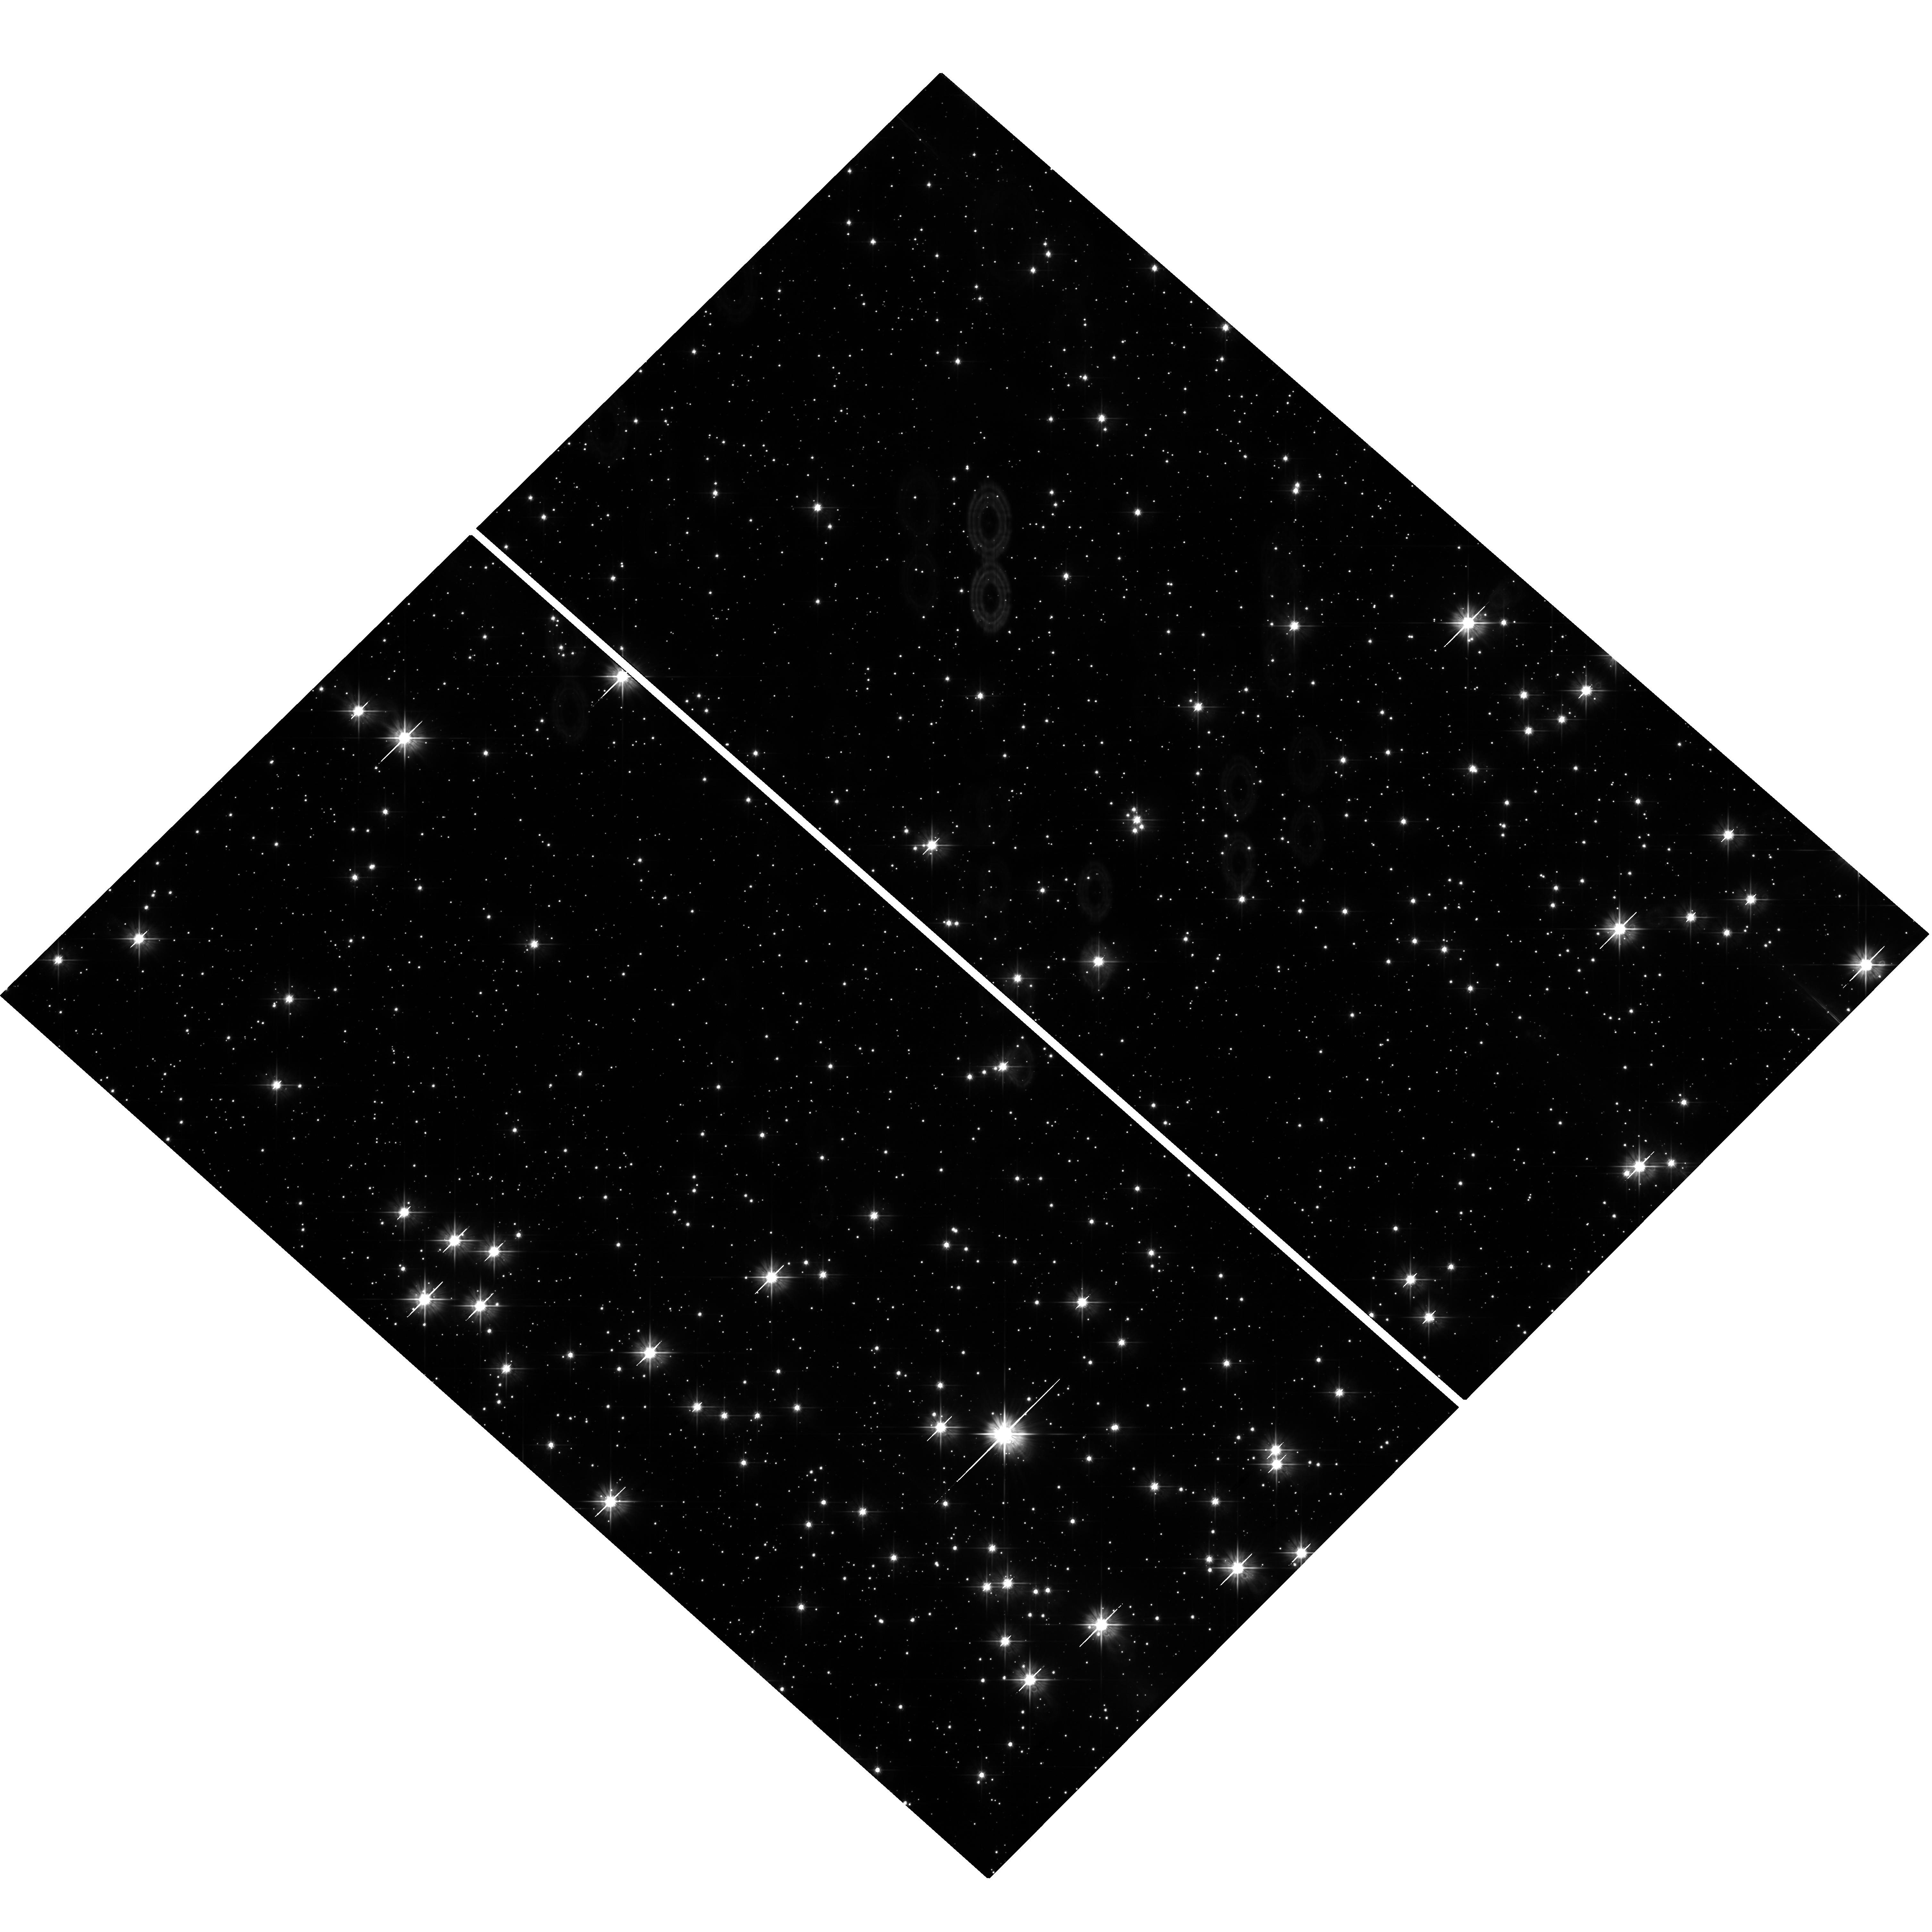
Target: NGC6705-POINTING3
Instrument: WFC3/UVIS
Filter: F555W
Exposure: 39 min
Observation ID: hst_13042_03_wfc3_uvis_f555w_ibyw03

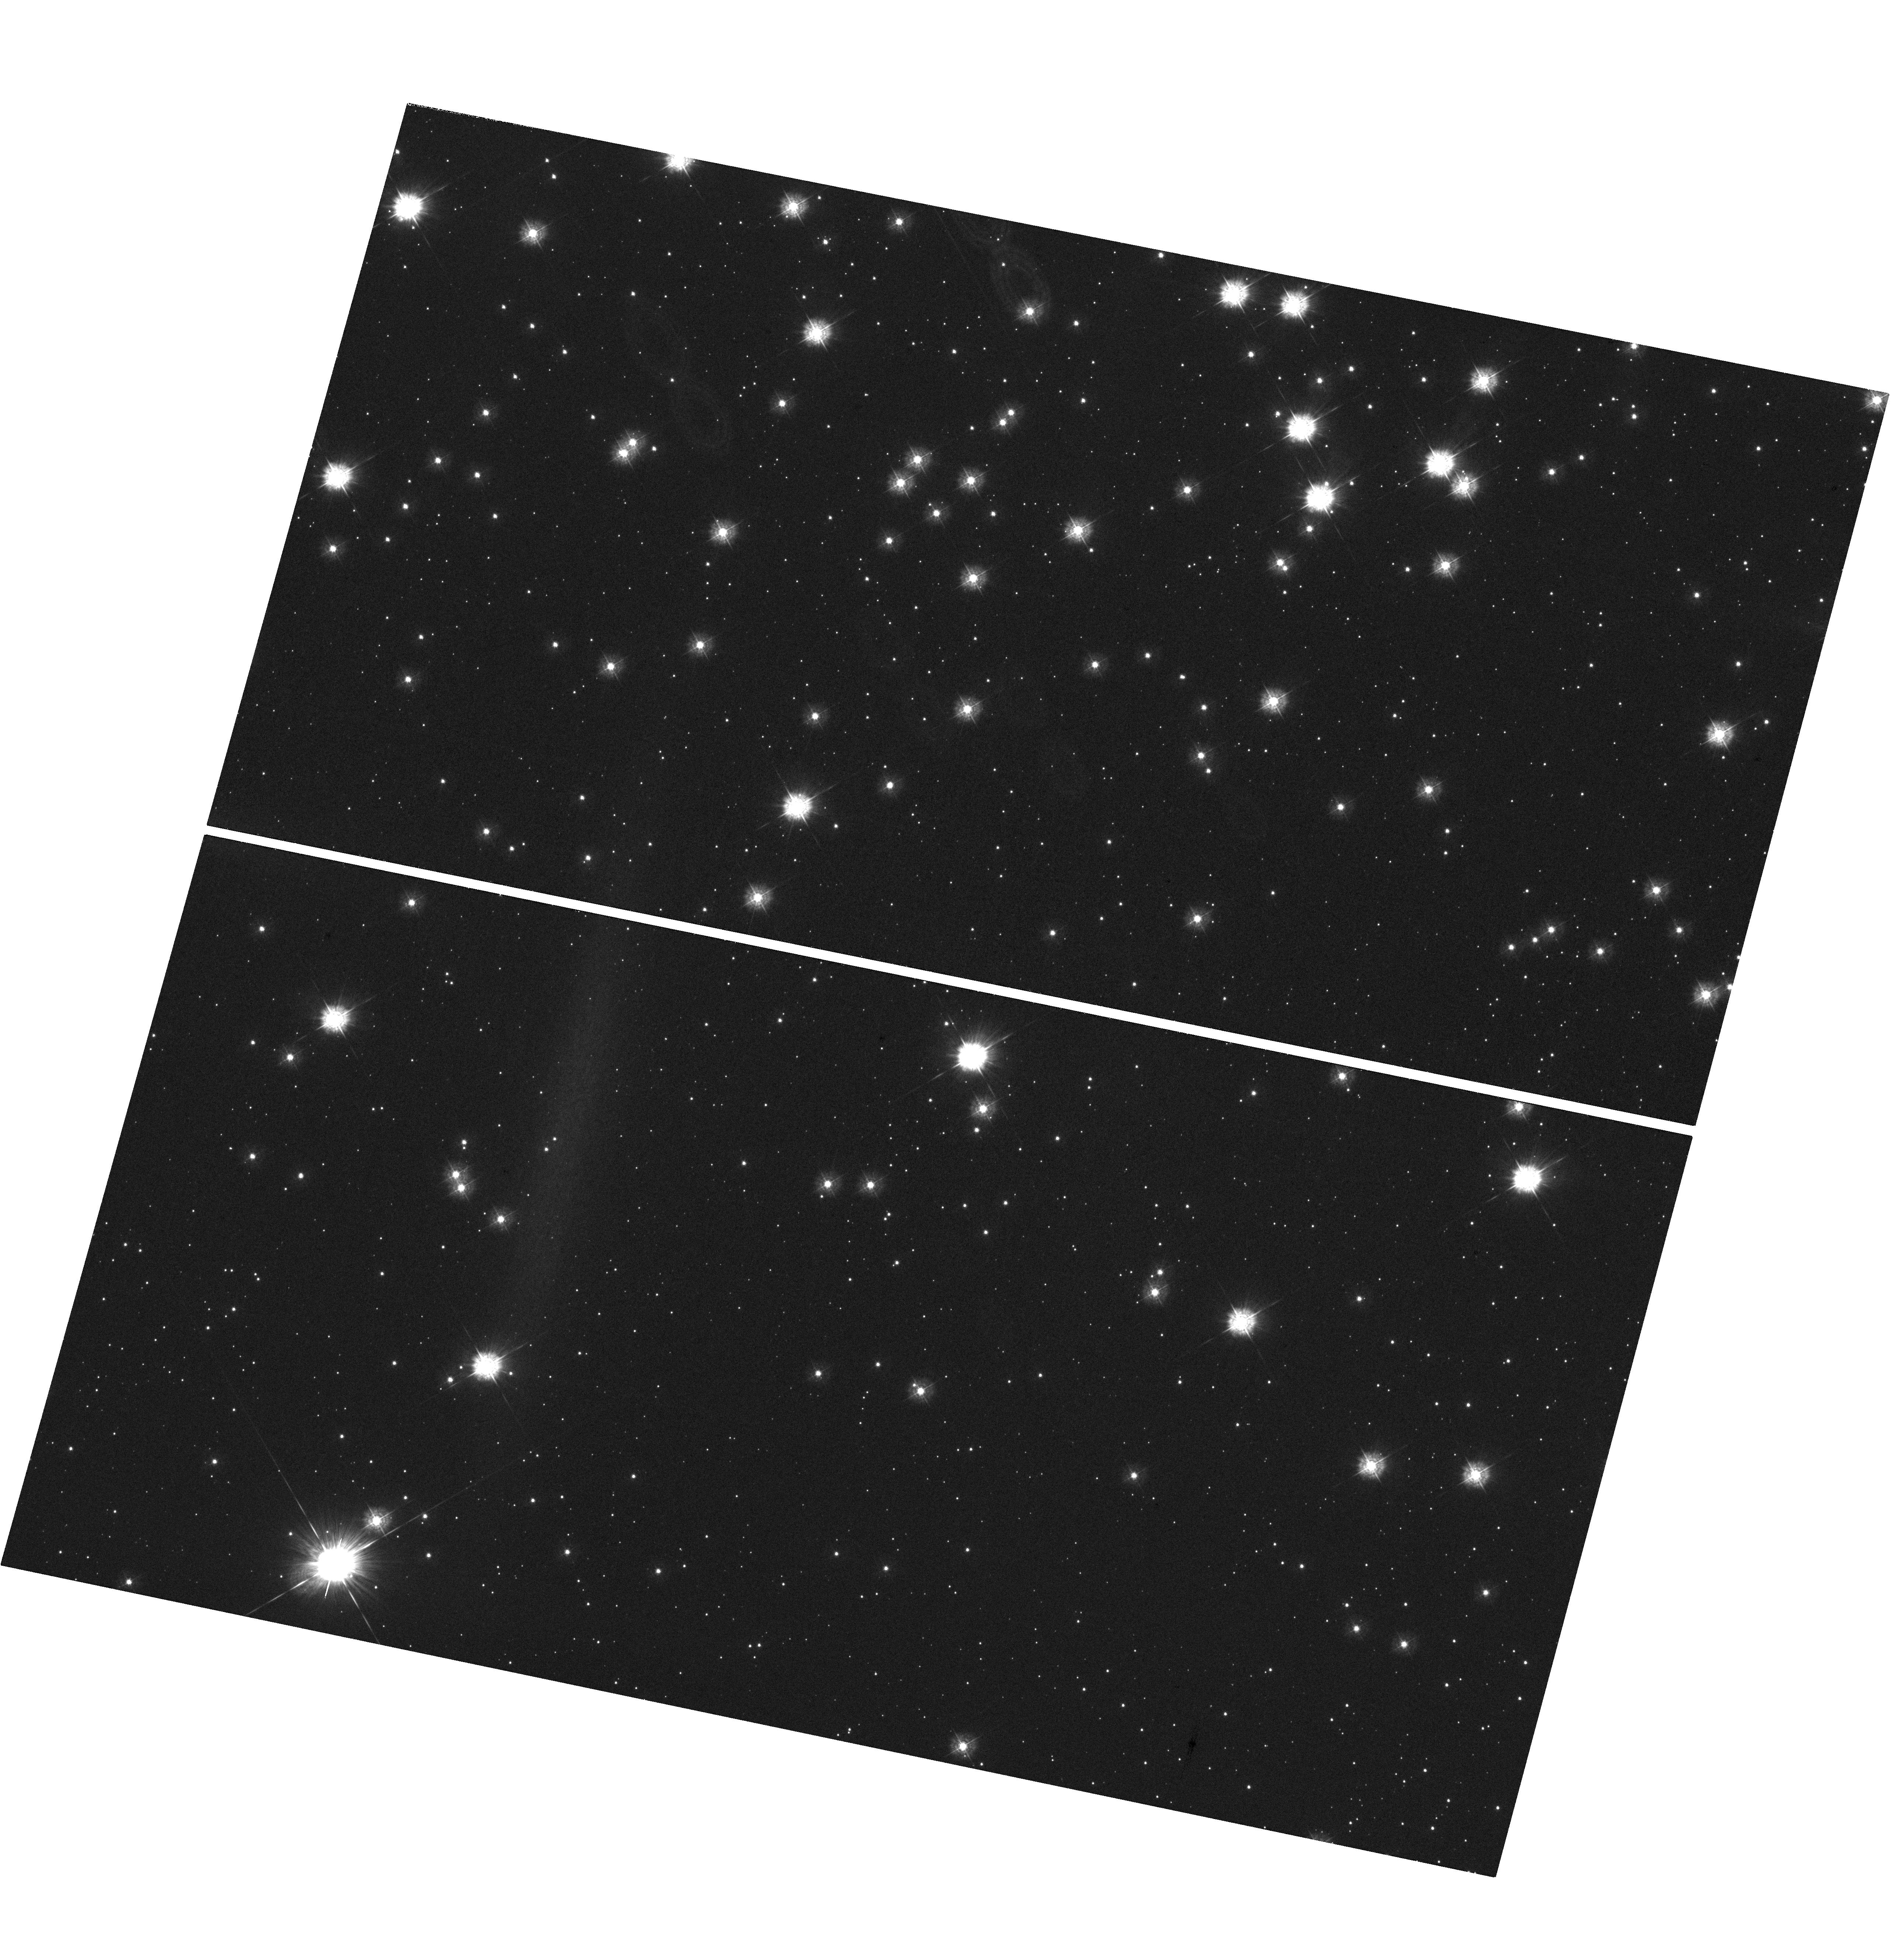
Target: NGC6705-POINTING2
Instrument: WFC3/UVIS
Filter: F336W
Exposure: 1.2 h
Observation ID: hst_13042_02_wfc3_uvis_f336w_ibyw02

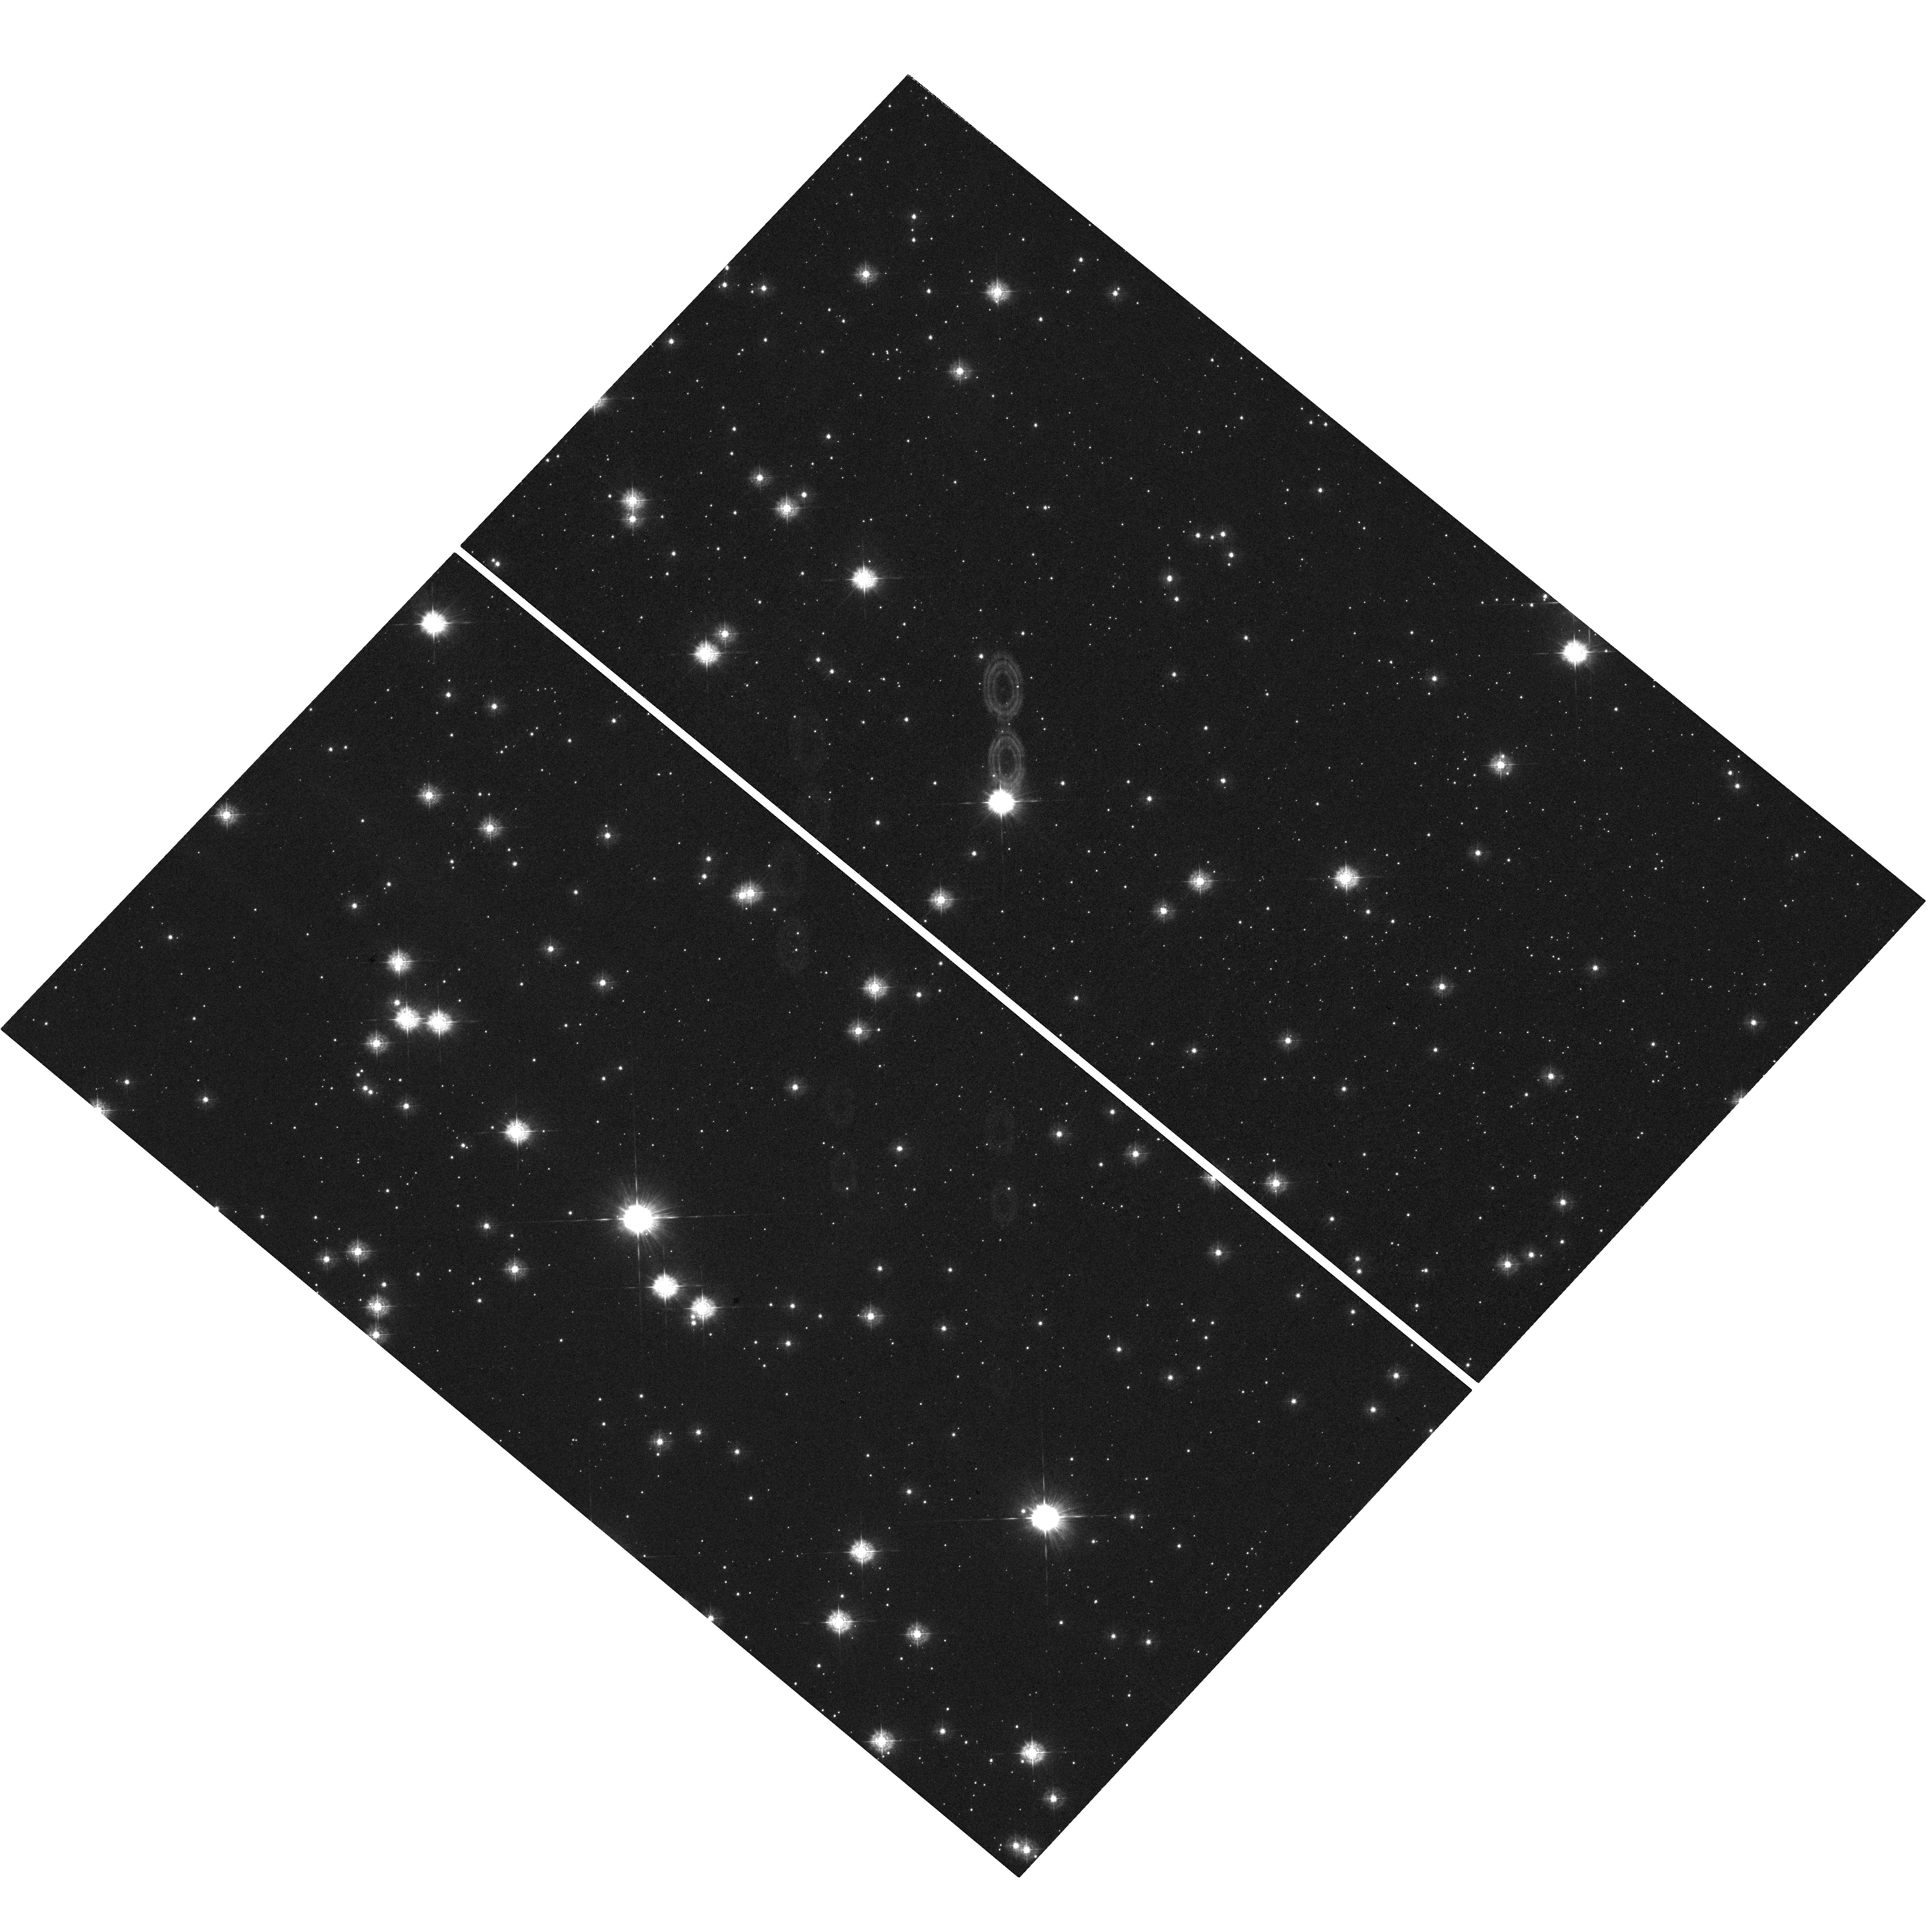
Target: NGC6705-POINTING1
Instrument: WFC3/UVIS
Filter: F336W
Exposure: 1.2 h
Observation ID: hst_13042_01_wfc3_uvis_f336w_ibyw01

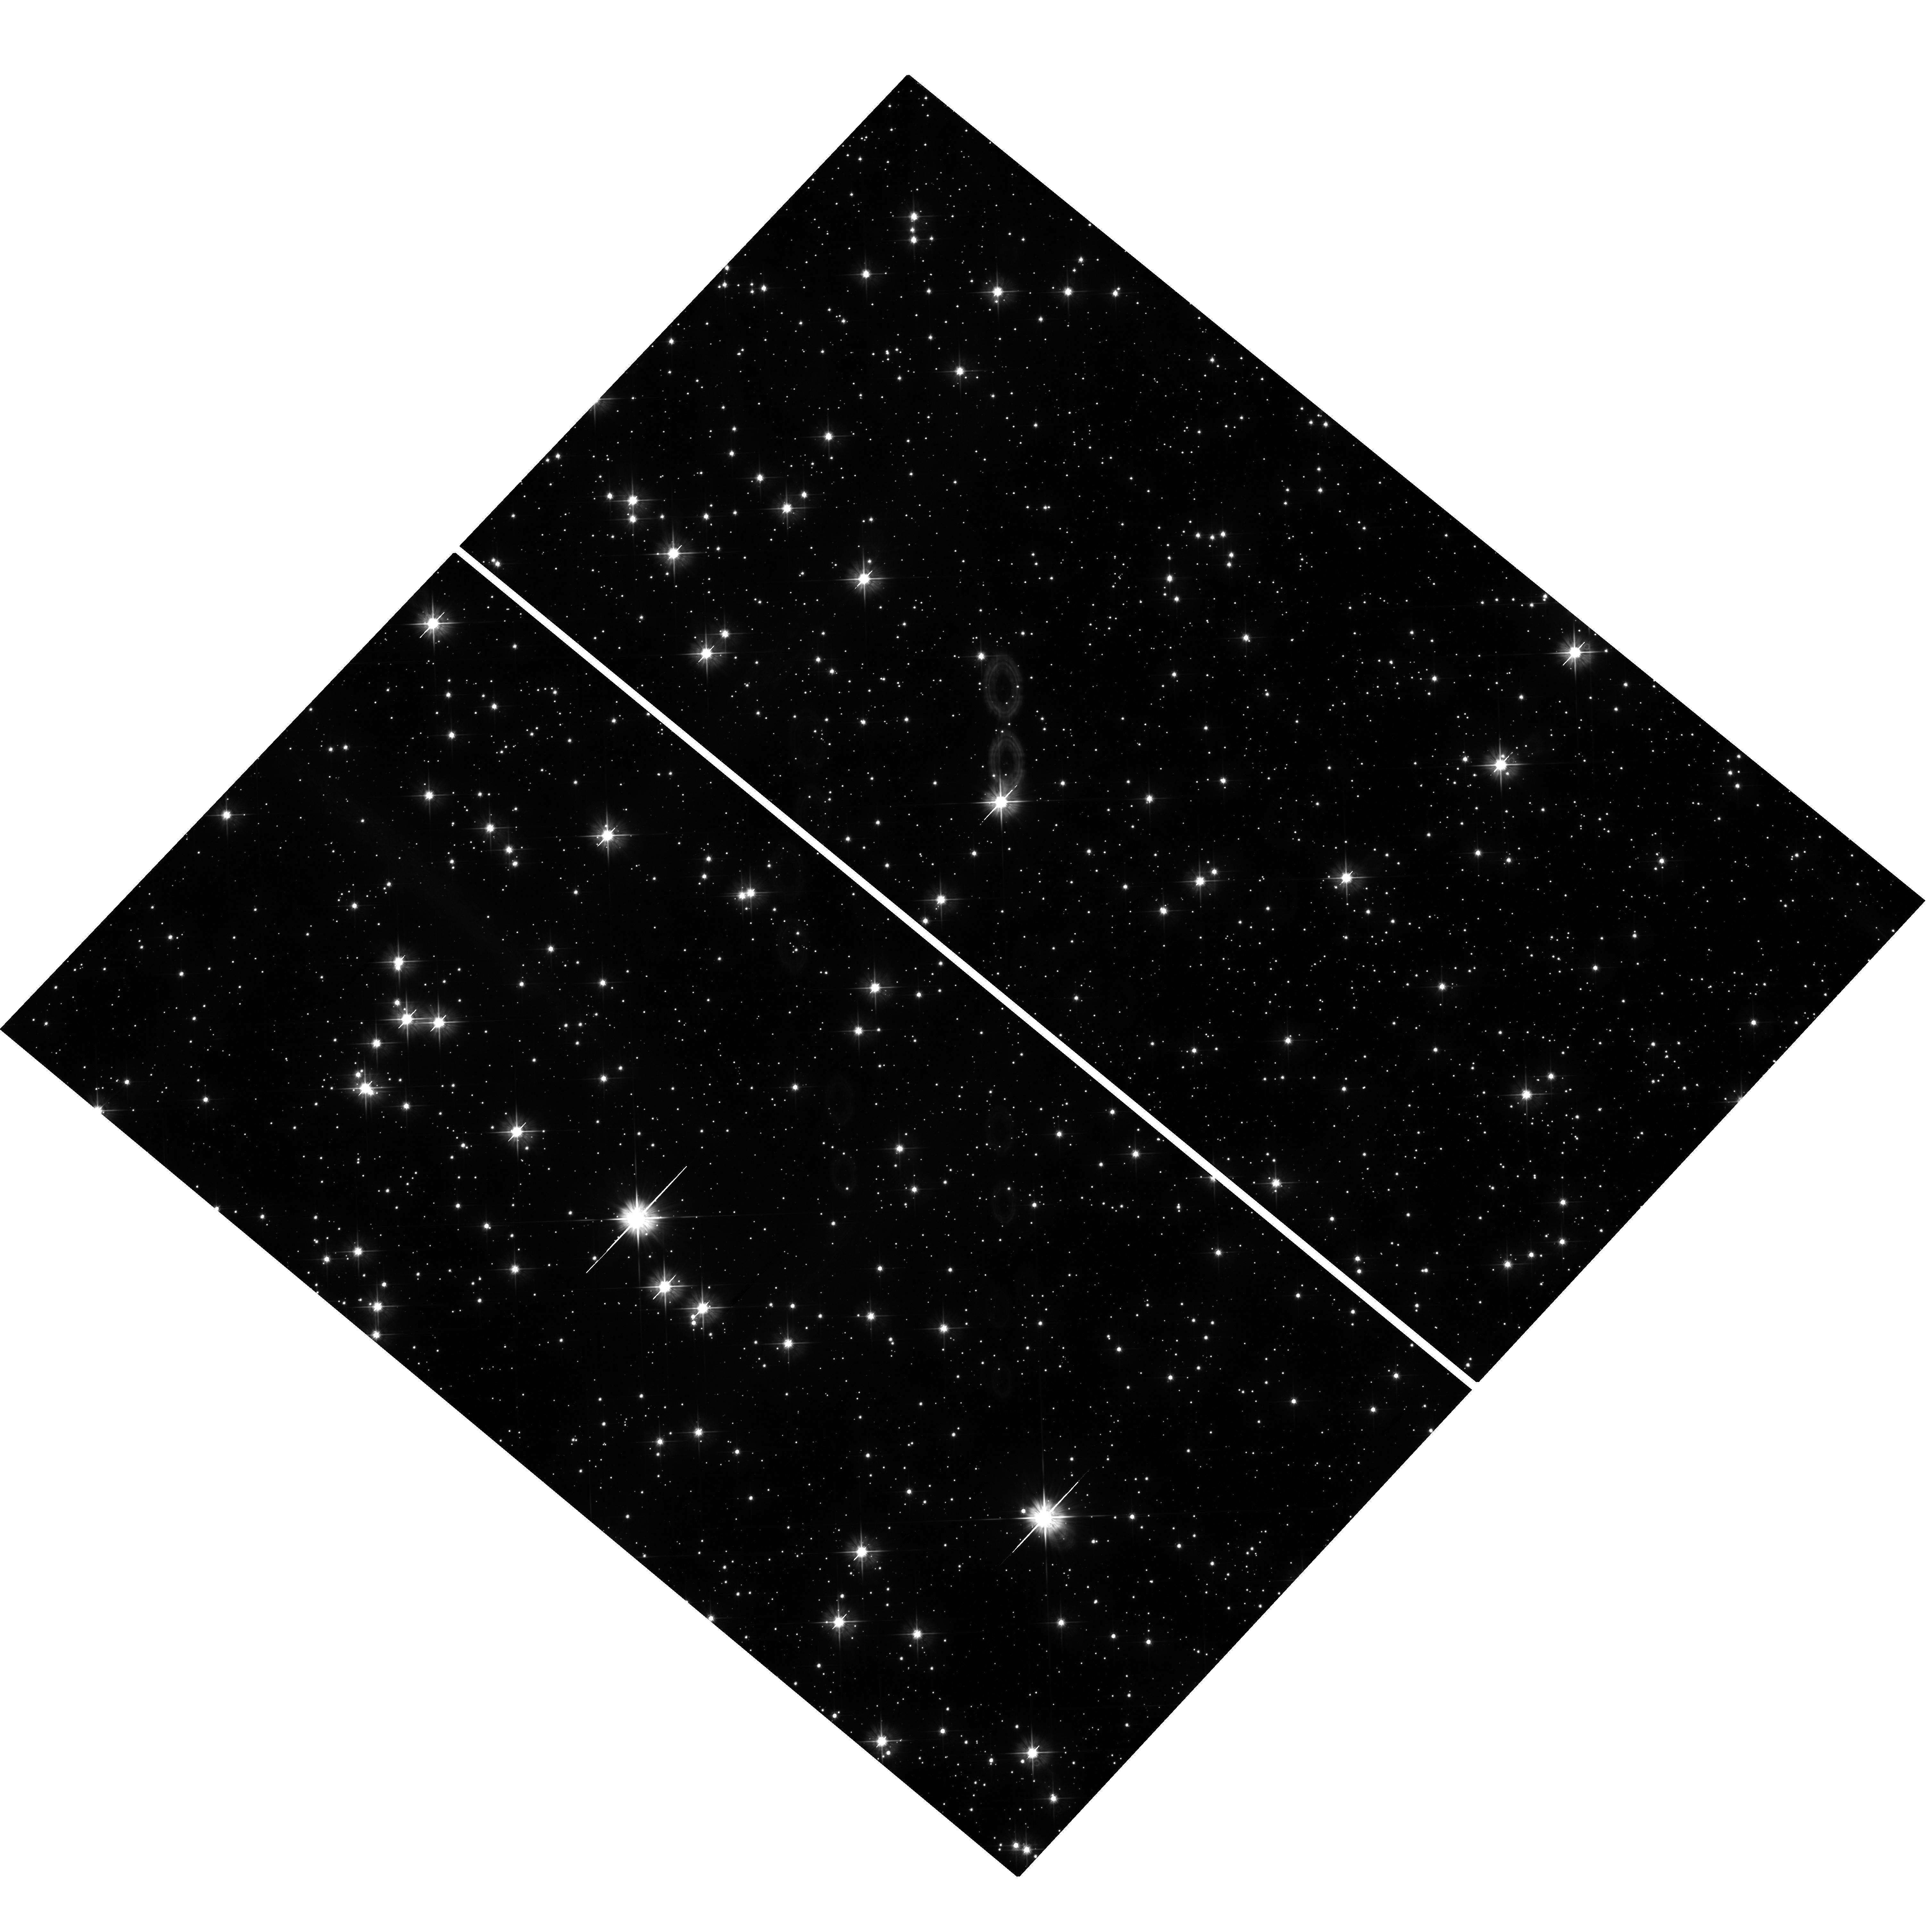
Target: NGC6705-POINTING1
Instrument: WFC3/UVIS
Filter: F555W
Exposure: 39 min
Observation ID: hst_13042_01_wfc3_uvis_f555w_ibyw01

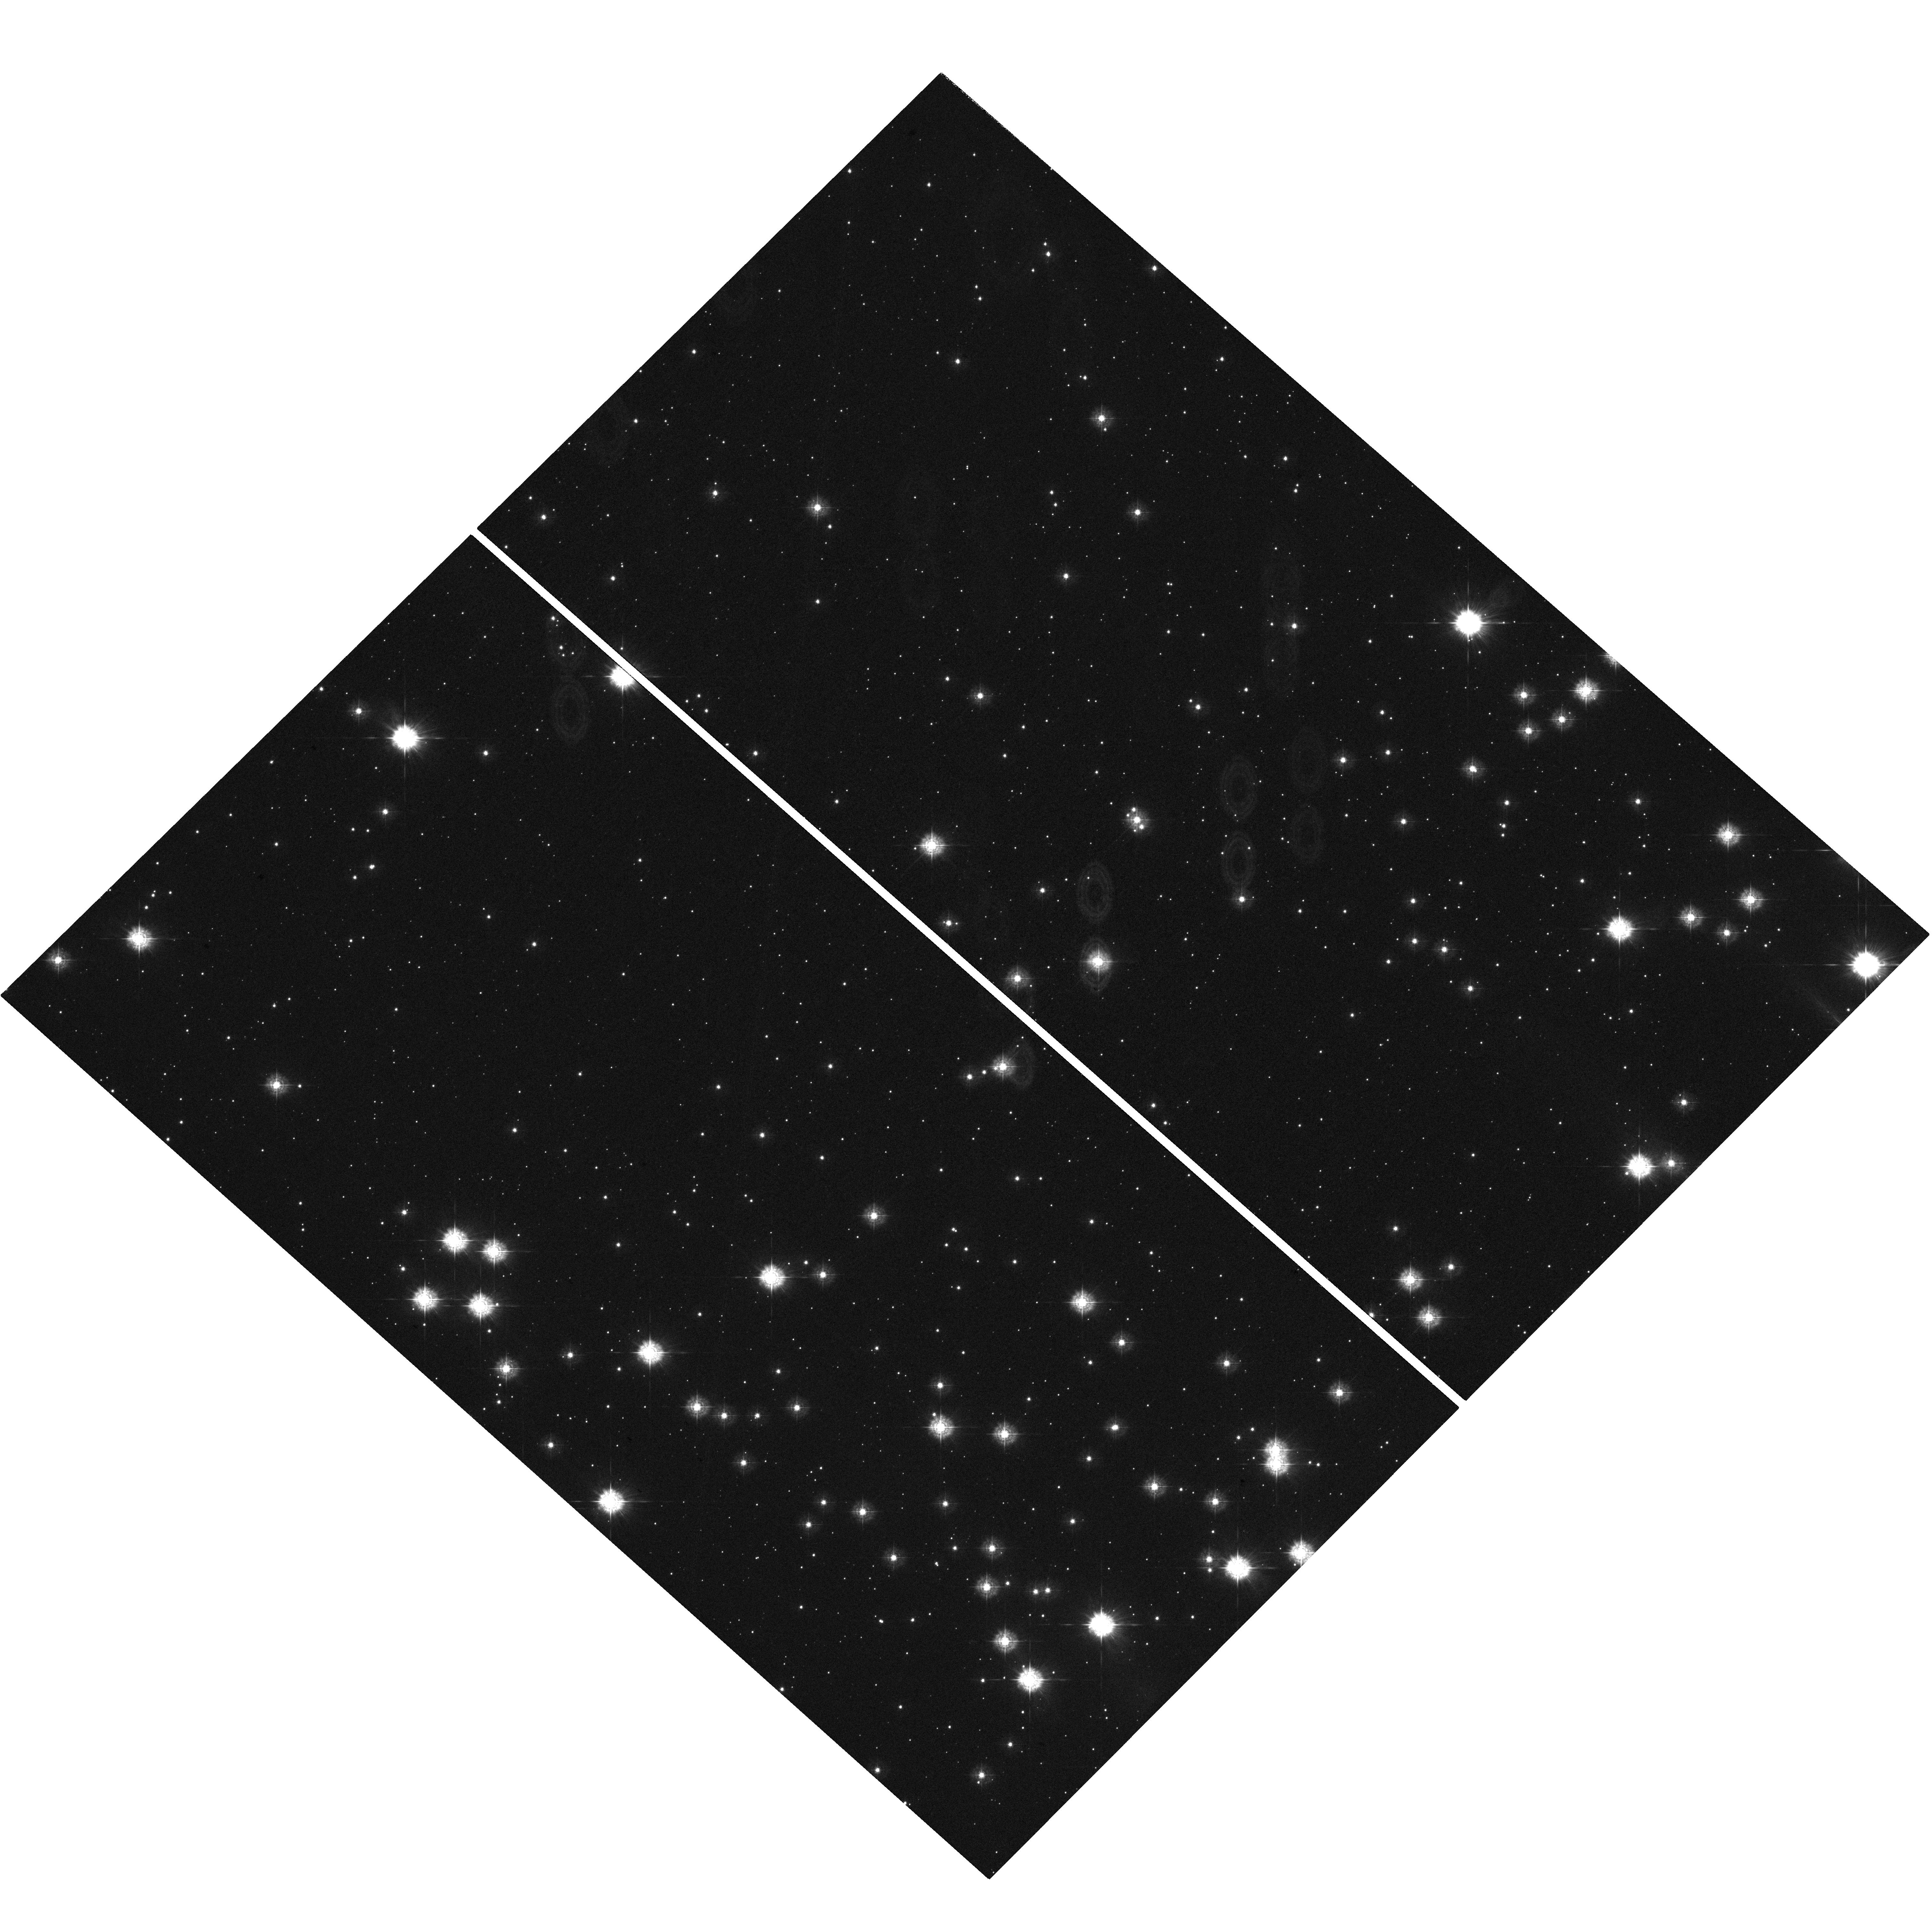
Target: NGC6705-POINTING3
Instrument: WFC3/UVIS
Filter: F336W
Exposure: 1.2 h
Observation ID: hst_13042_03_wfc3_uvis_f336w_ibyw03

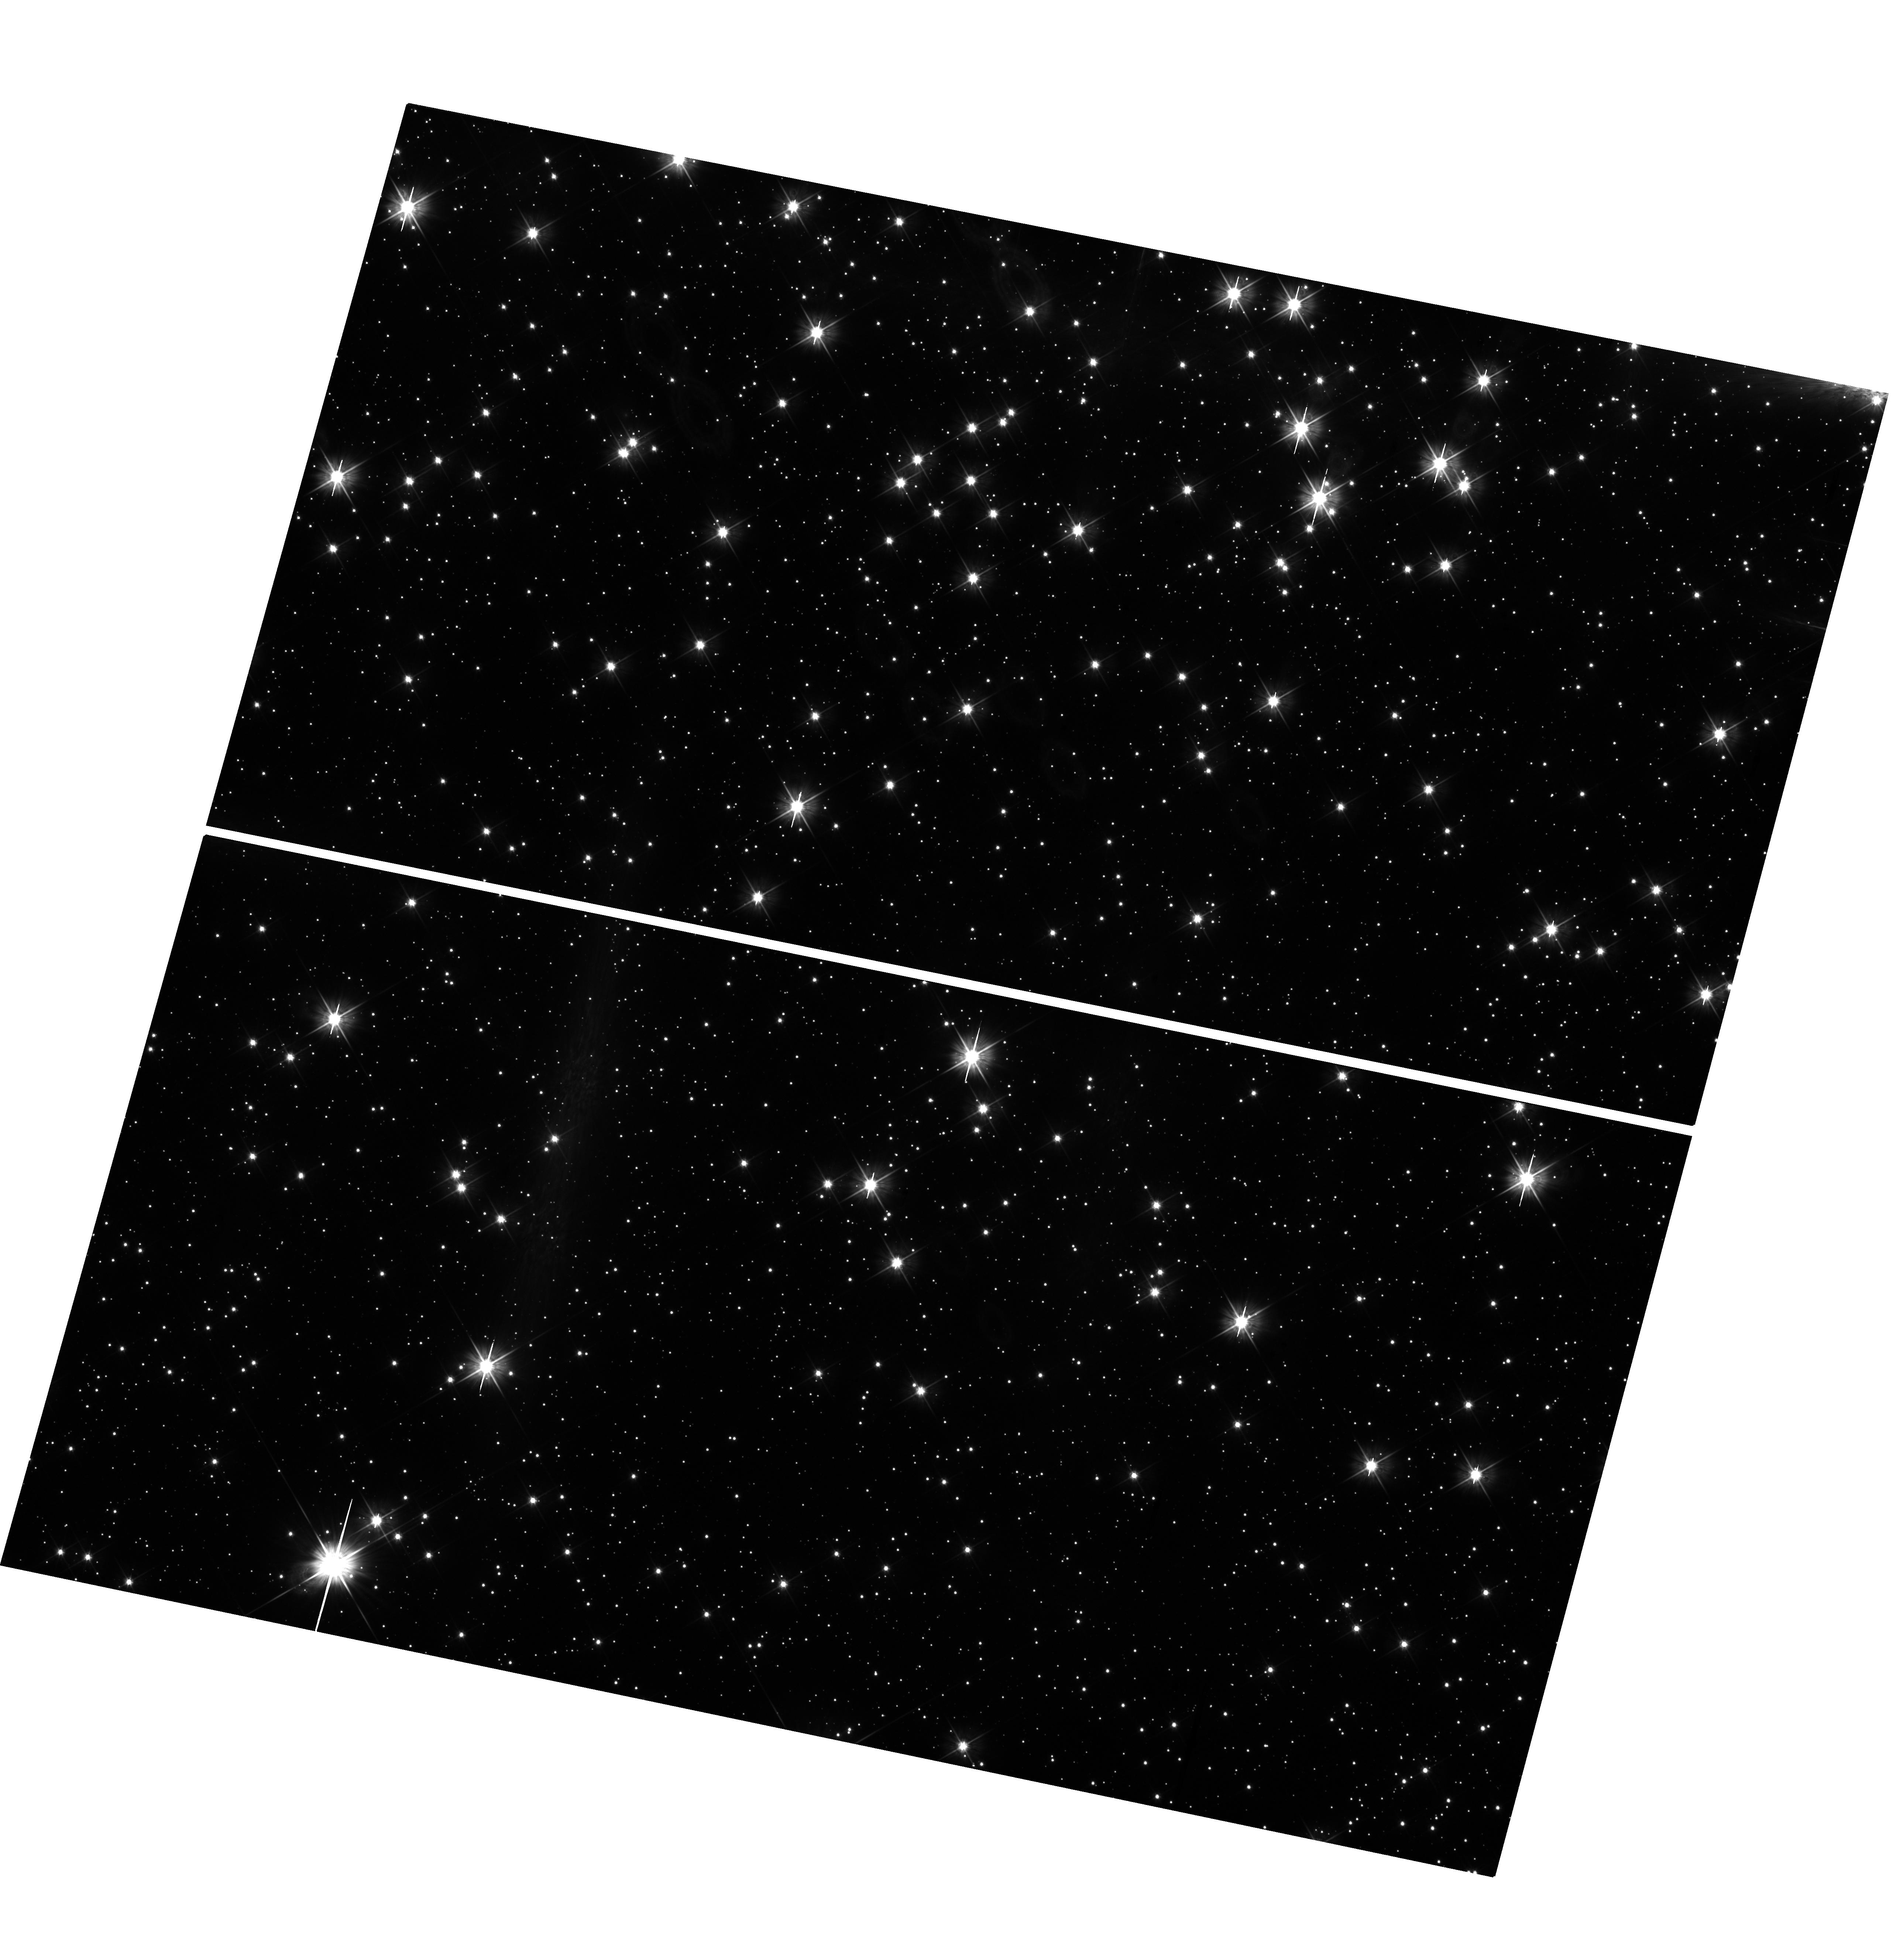
Target: NGC6705-POINTING2
Instrument: WFC3/UVIS
Filter: F555W
Exposure: 39 min
Observation ID: hst_13042_02_wfc3_uvis_f555w_ibyw02

Confirming the theoretical link between ultra-massive white dwarfs and heavy-weight intermediate mass stars. (PI: Dobbie, Paul Denholm)

We propose to probe the theoretically predicted evolutionary link between ultra-massive O+Ne white dwarfs and stars with M_init~5-10Msolar by using HST and WFC3 to obtain good S/N (~30) imaging to ~25 mag. of 22 sq. arcmins of the young open cluster NGC6705. These observations will allow us to address gaping deficiencies in the current understanding of the late-stage evolution of heavy-weight intermediate mass stars and significantly advance the poor present level of knowledge about their role in the chemical evolution of the Galaxy and other galaxies.